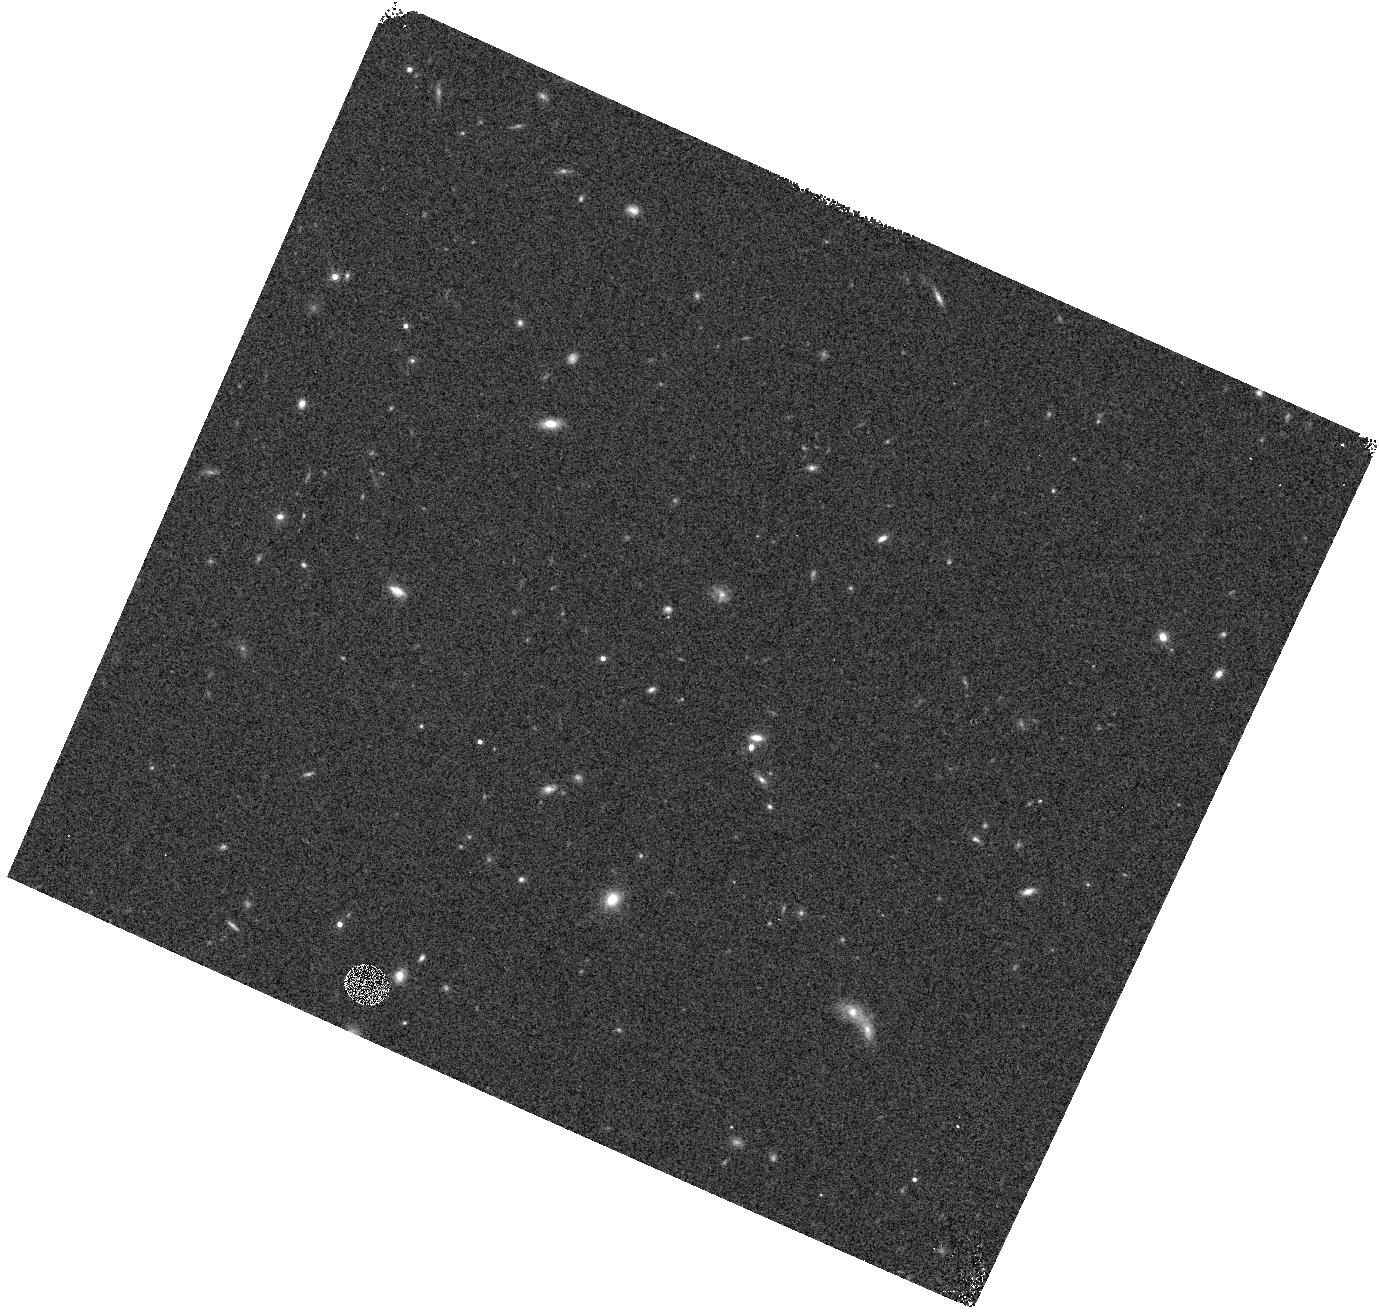
Target: field at RA 172.955°, Dec 13.550°
Instrument: WFC3/IR
Filter: F140W
Exposure: 3 min
Observation ID: hst_12568_4m_wfc3_ir_f140w_ibtt4m

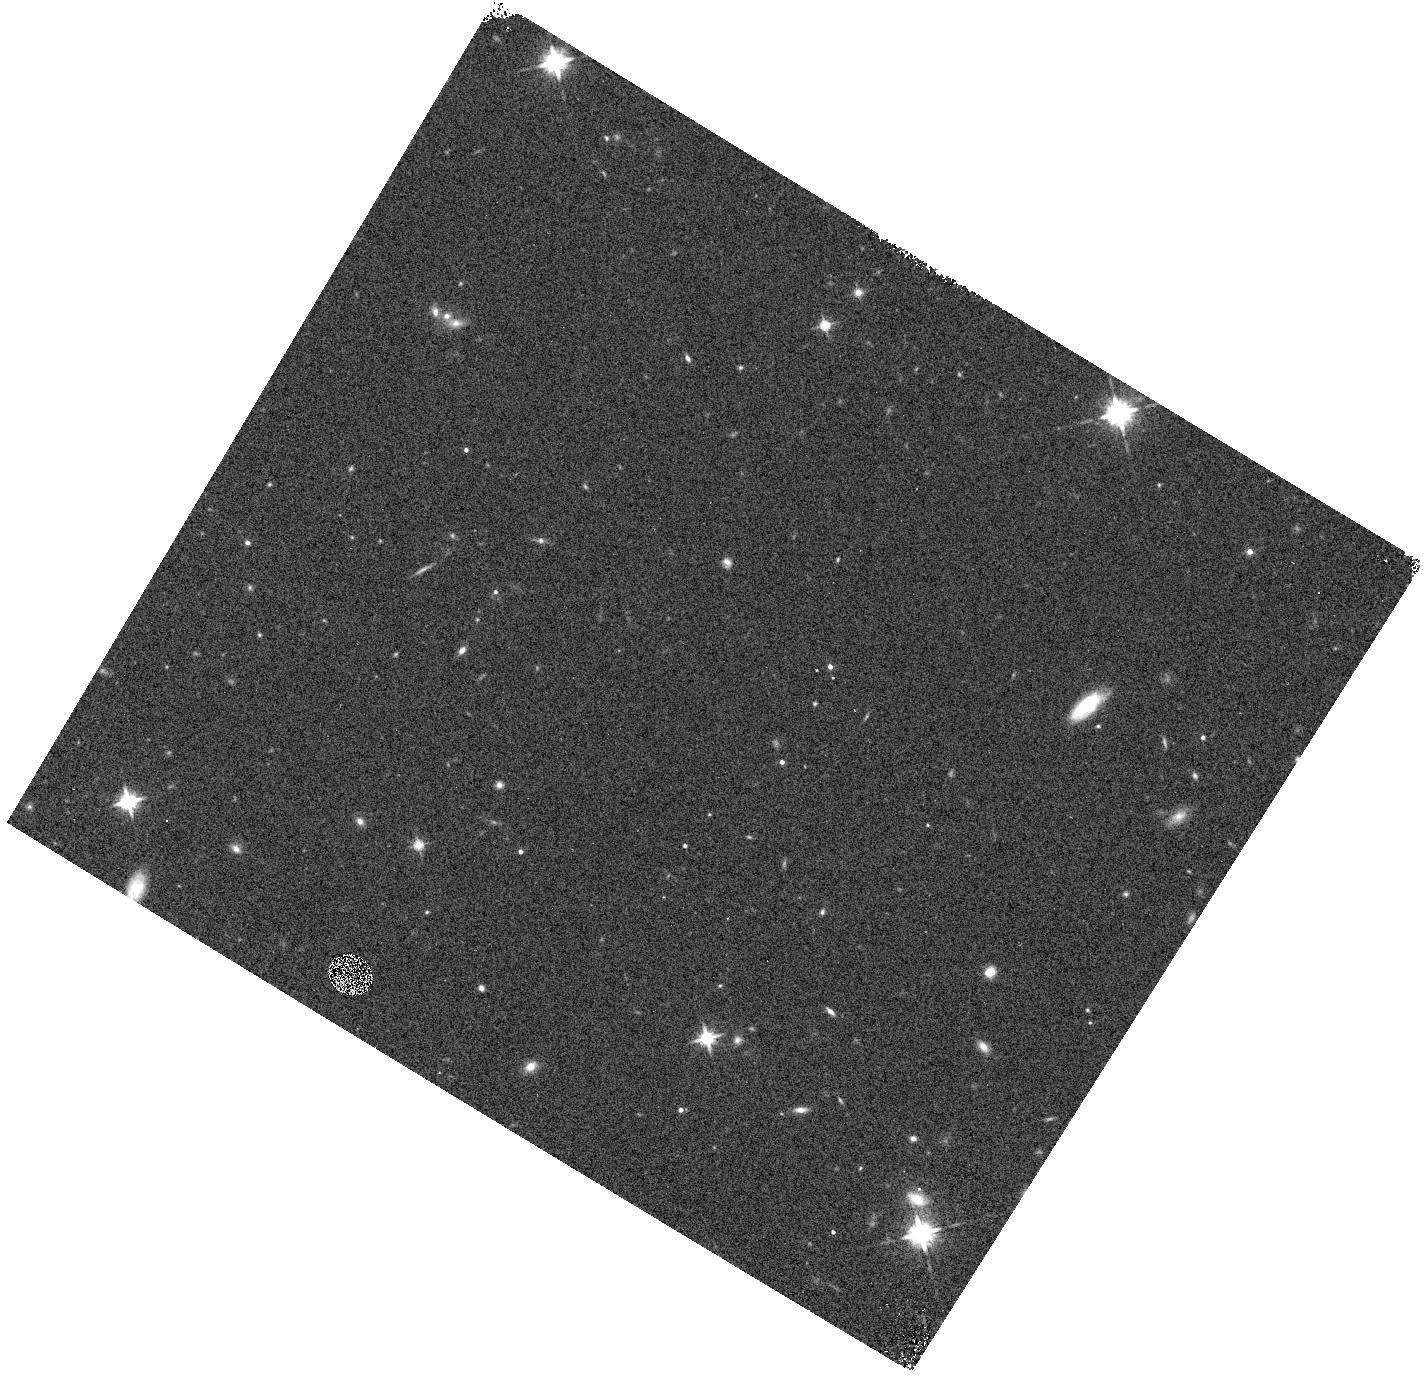
Target: field at RA 73.949°, Dec -22.032°
Instrument: WFC3/IR
Filter: F140W
Exposure: 2 min
Observation ID: hst_12568_4w_wfc3_ir_f140w_ibtt4w

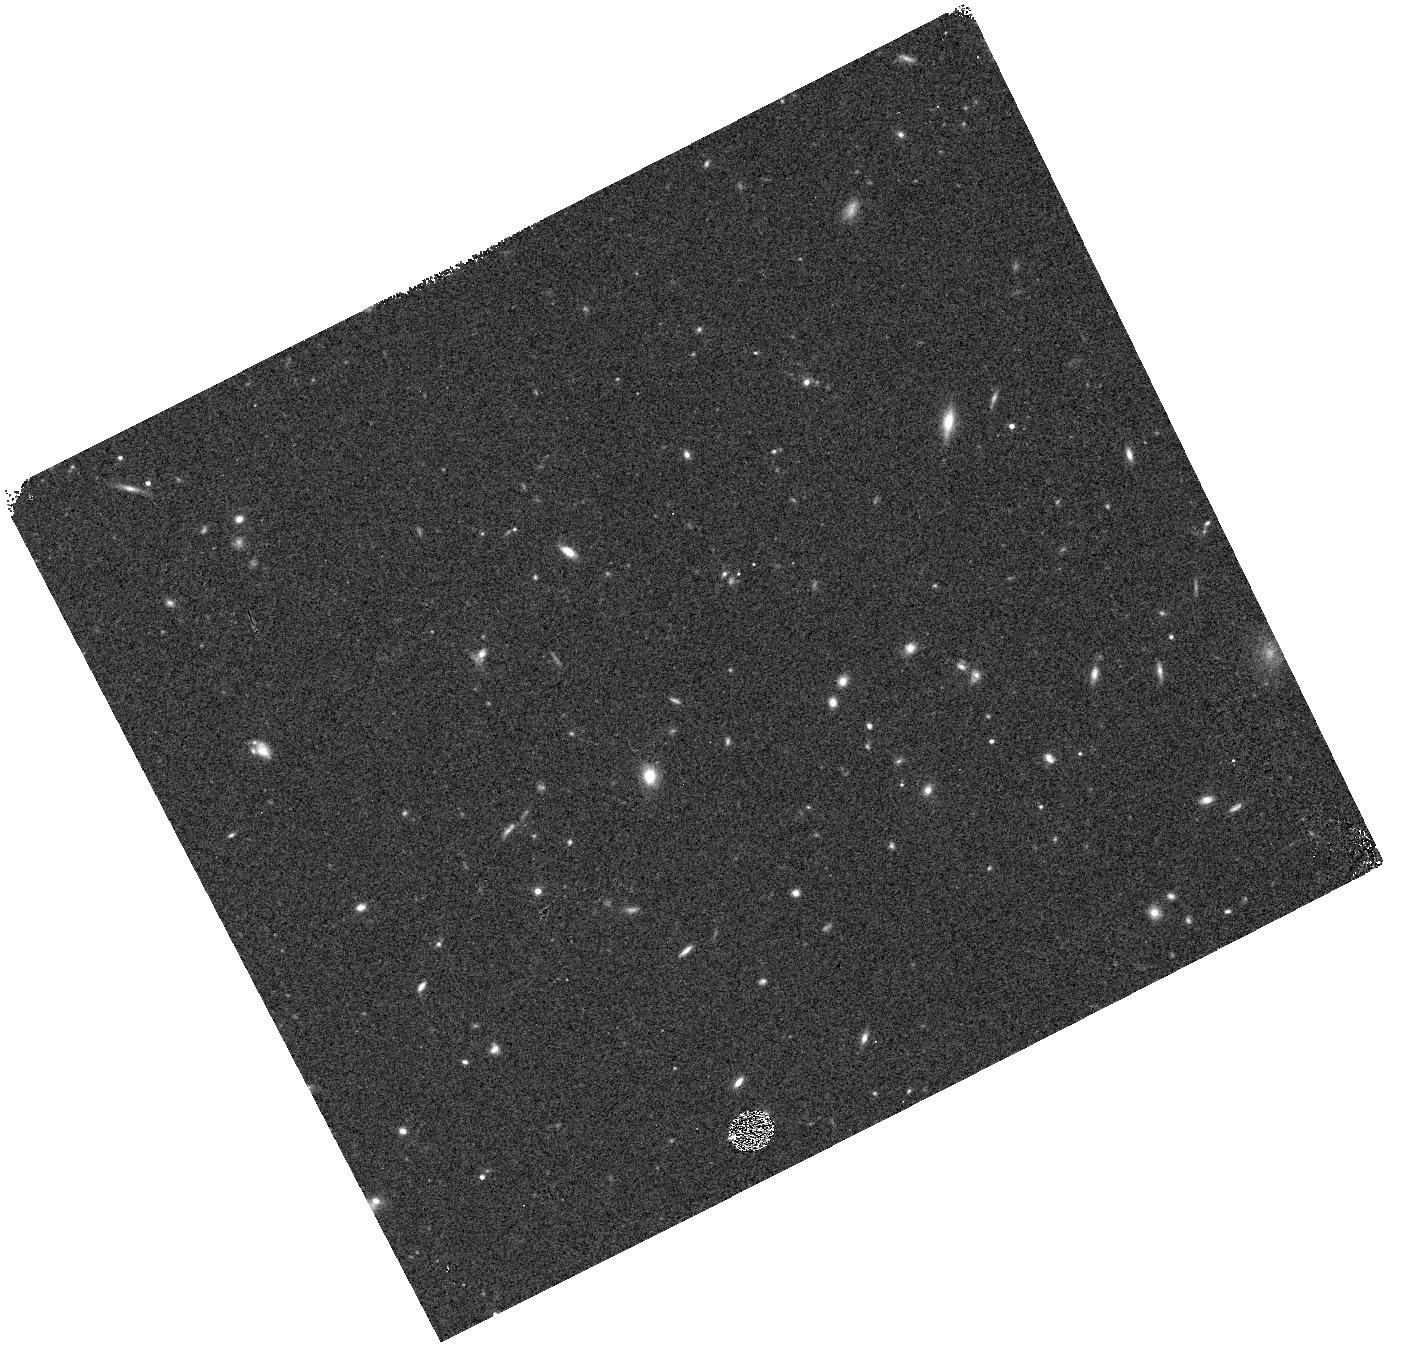
Target: field at RA 142.601°, Dec 60.528°
Instrument: WFC3/IR
Filter: F140W
Exposure: 3 min
Observation ID: hst_12568_0e_wfc3_ir_f140w_ibtt0e

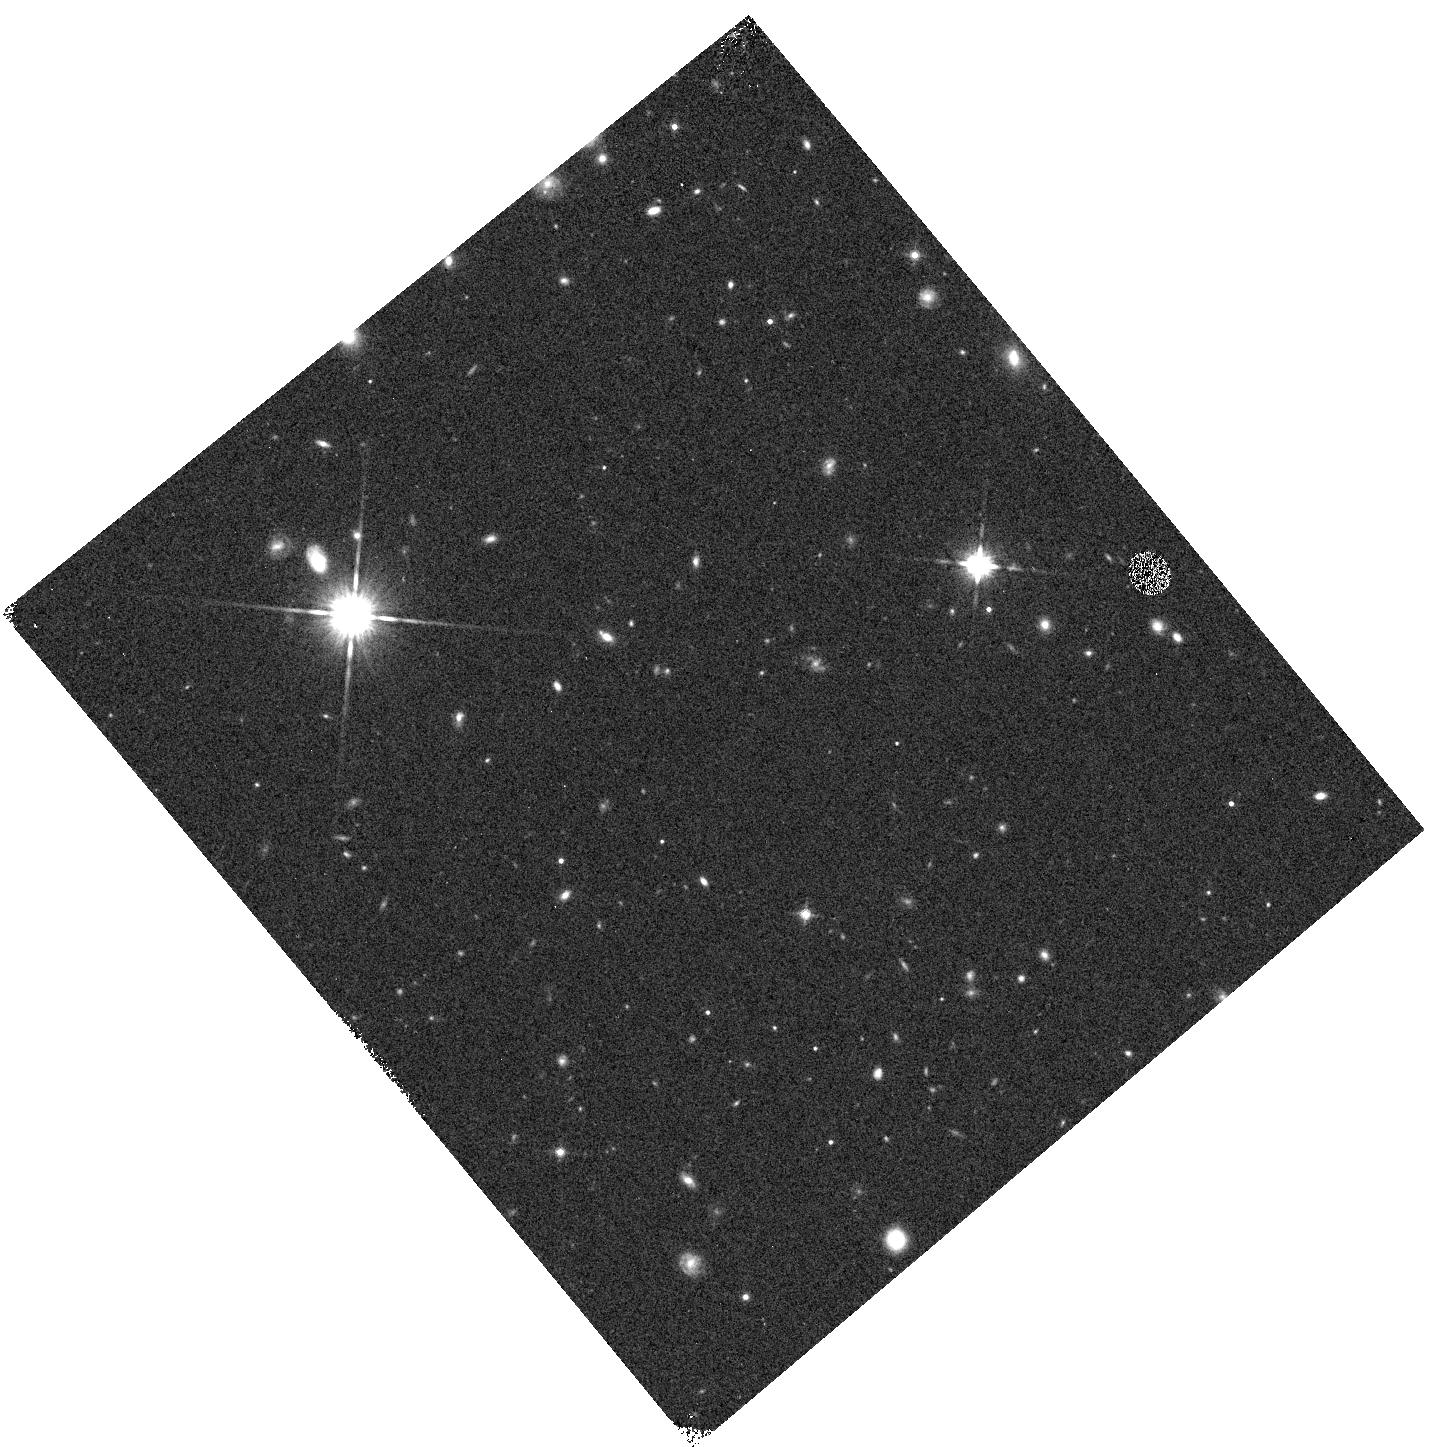
Target: field at RA 21.061°, Dec -58.735°
Instrument: WFC3/IR
Filter: F140W
Exposure: 3 min
Observation ID: hst_12568_19_wfc3_ir_f140w_ibtt19

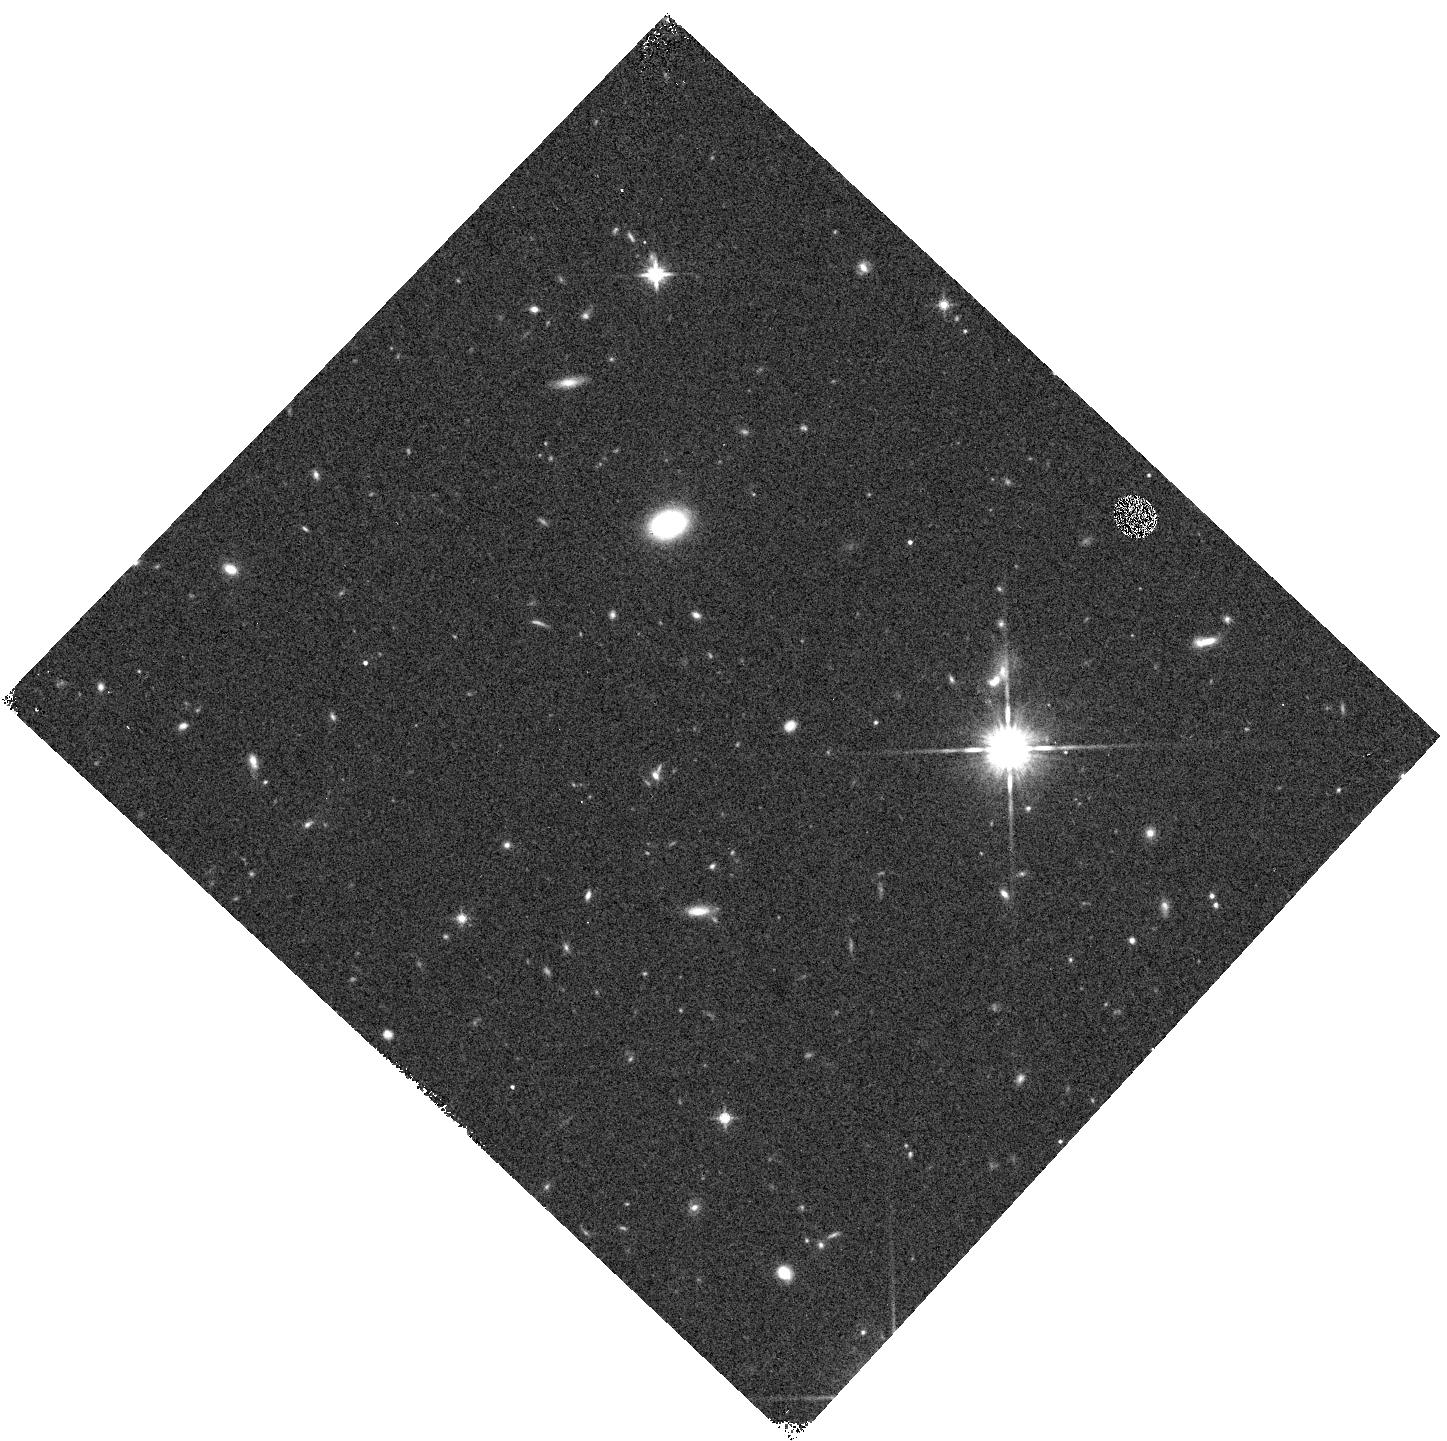
Target: field at RA 14.743°, Dec -36.040°
Instrument: WFC3/IR
Filter: F140W
Exposure: 3 min
Observation ID: hst_12568_22_wfc3_ir_f140w_ibtt22

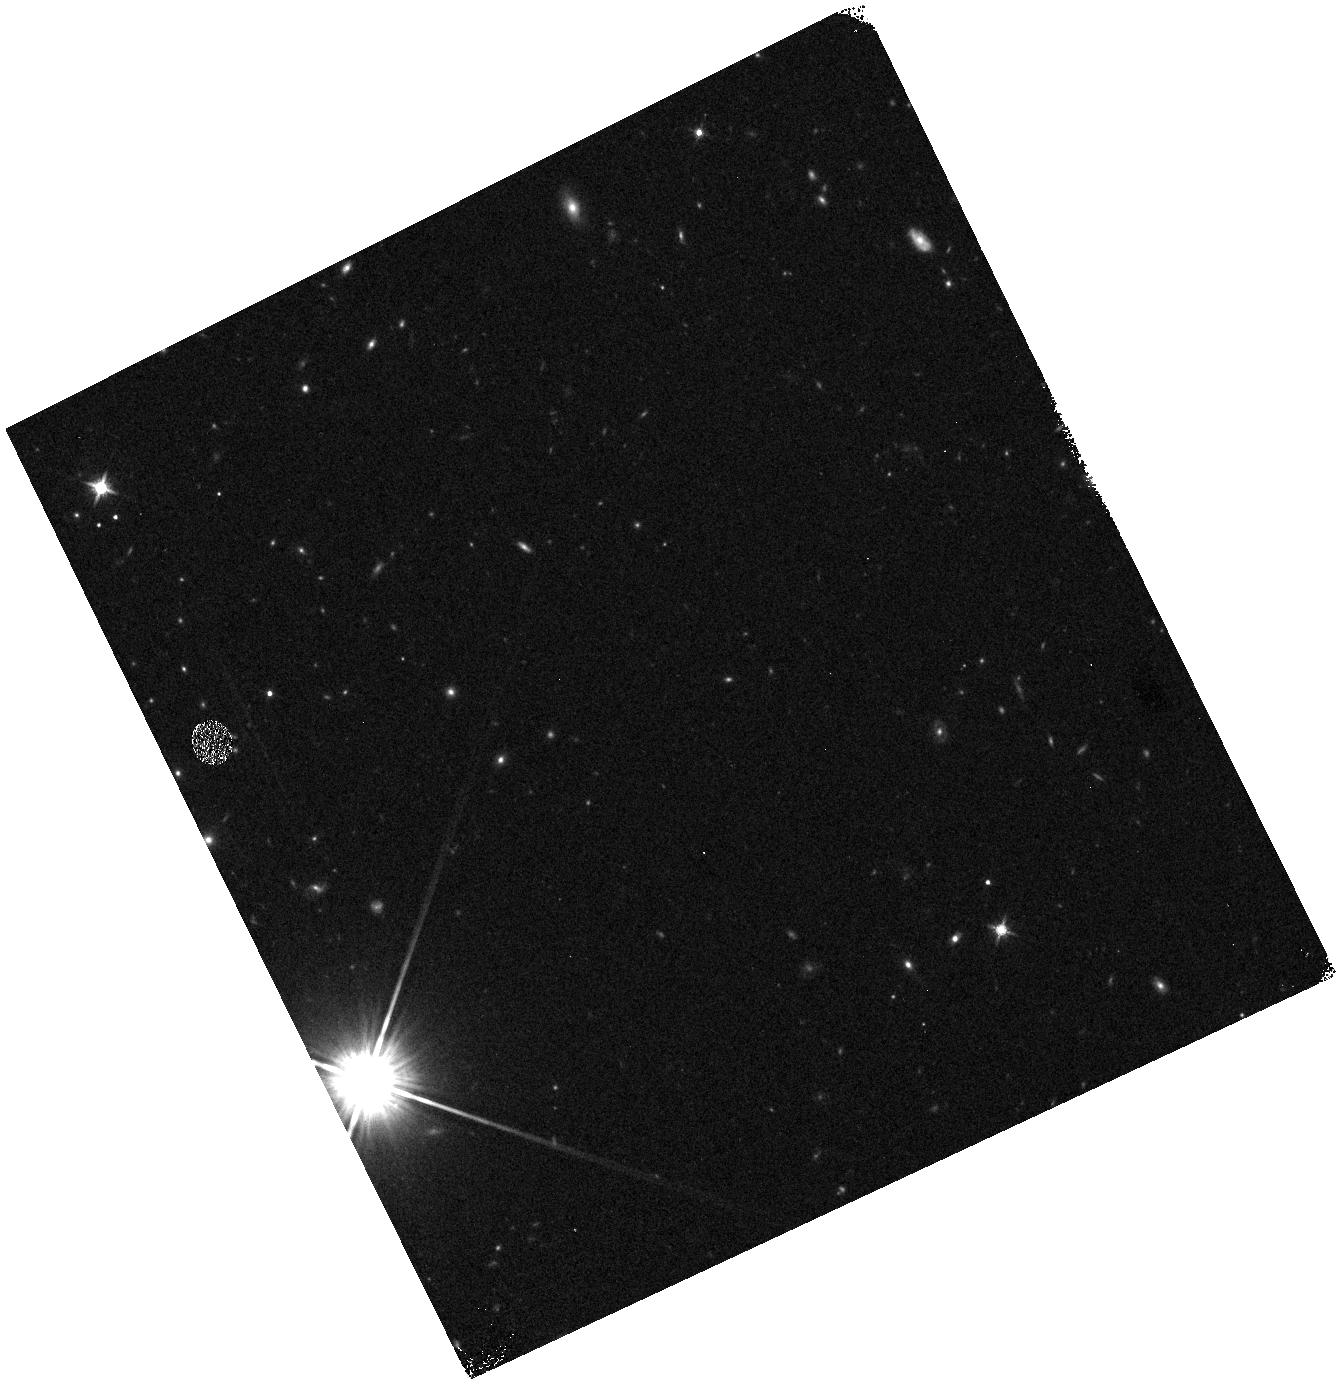
Target: field at RA 43.741°, Dec -8.396°
Instrument: WFC3/IR
Filter: F140W
Exposure: 3 min
Observation ID: hst_12568_4a_wfc3_ir_f140w_ibtt4a

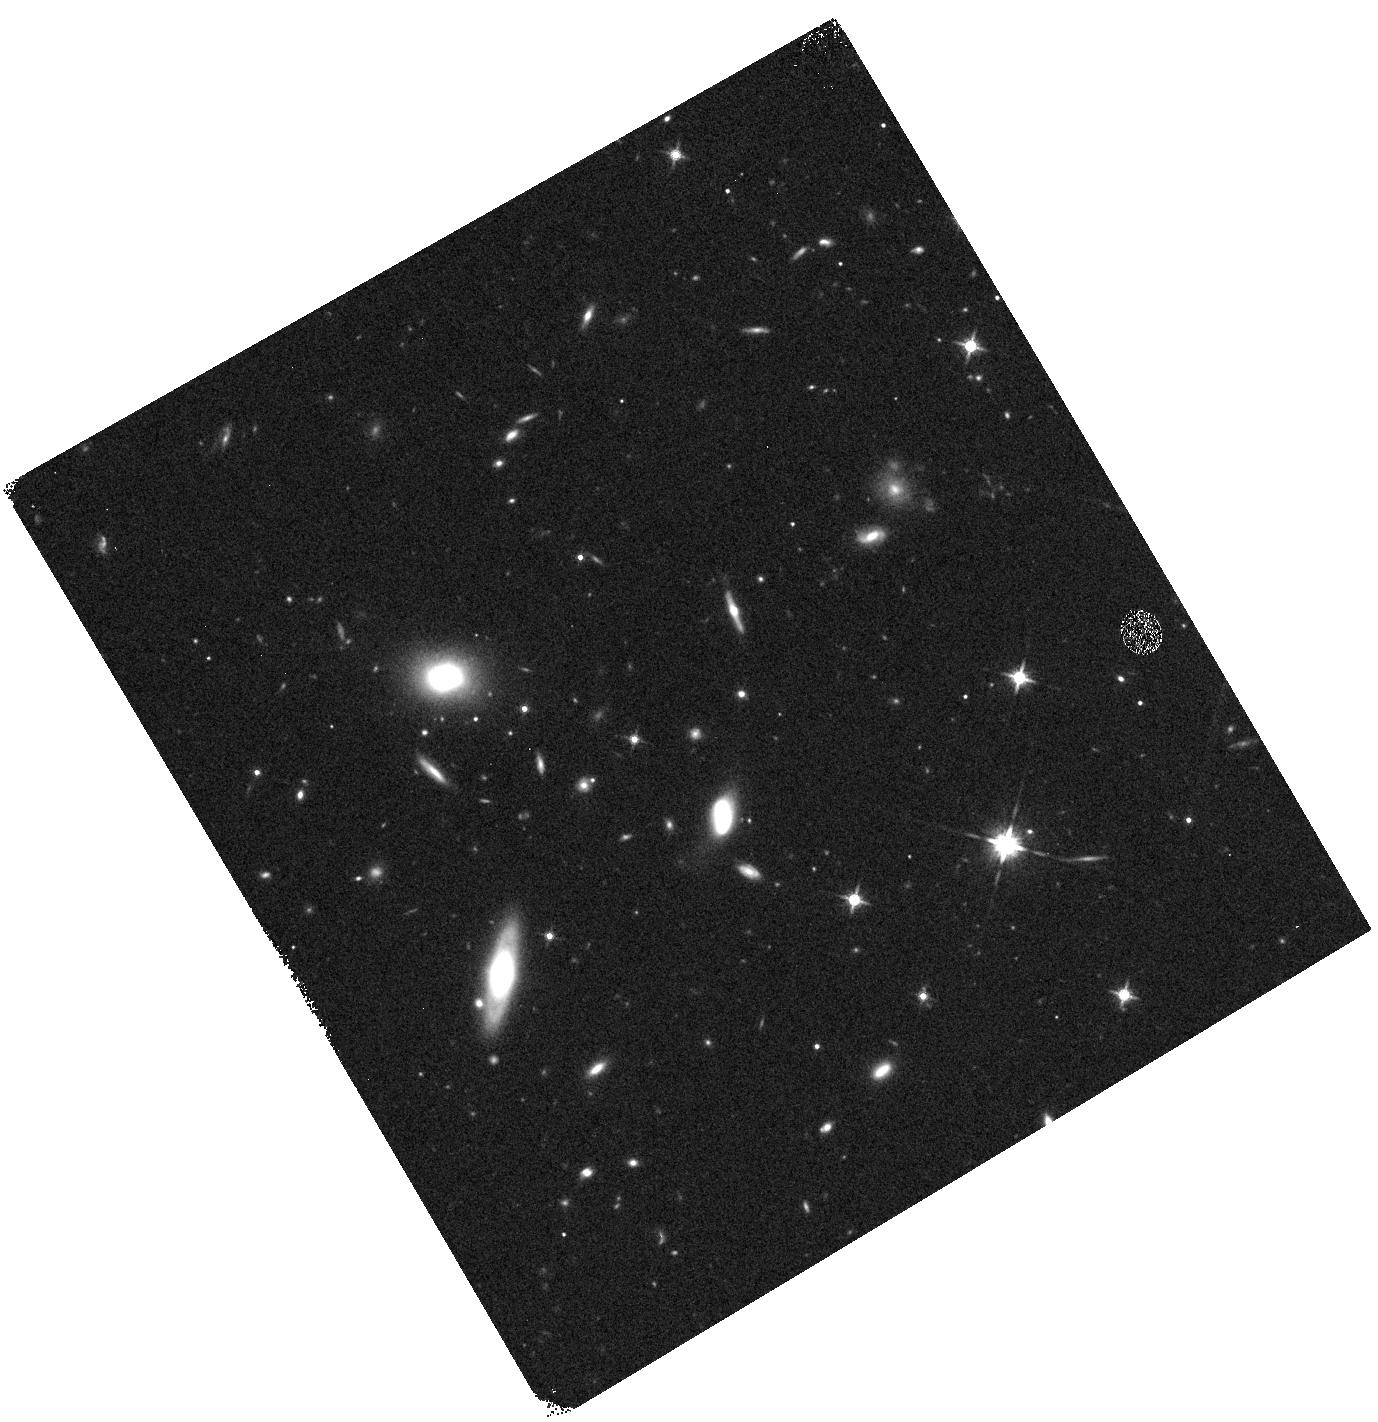
Target: field at RA 72.539°, Dec 6.920°
Instrument: WFC3/IR
Filter: F140W
Exposure: 4 min
Observation ID: hst_12568_0y_wfc3_ir_f140w_ibtt0y

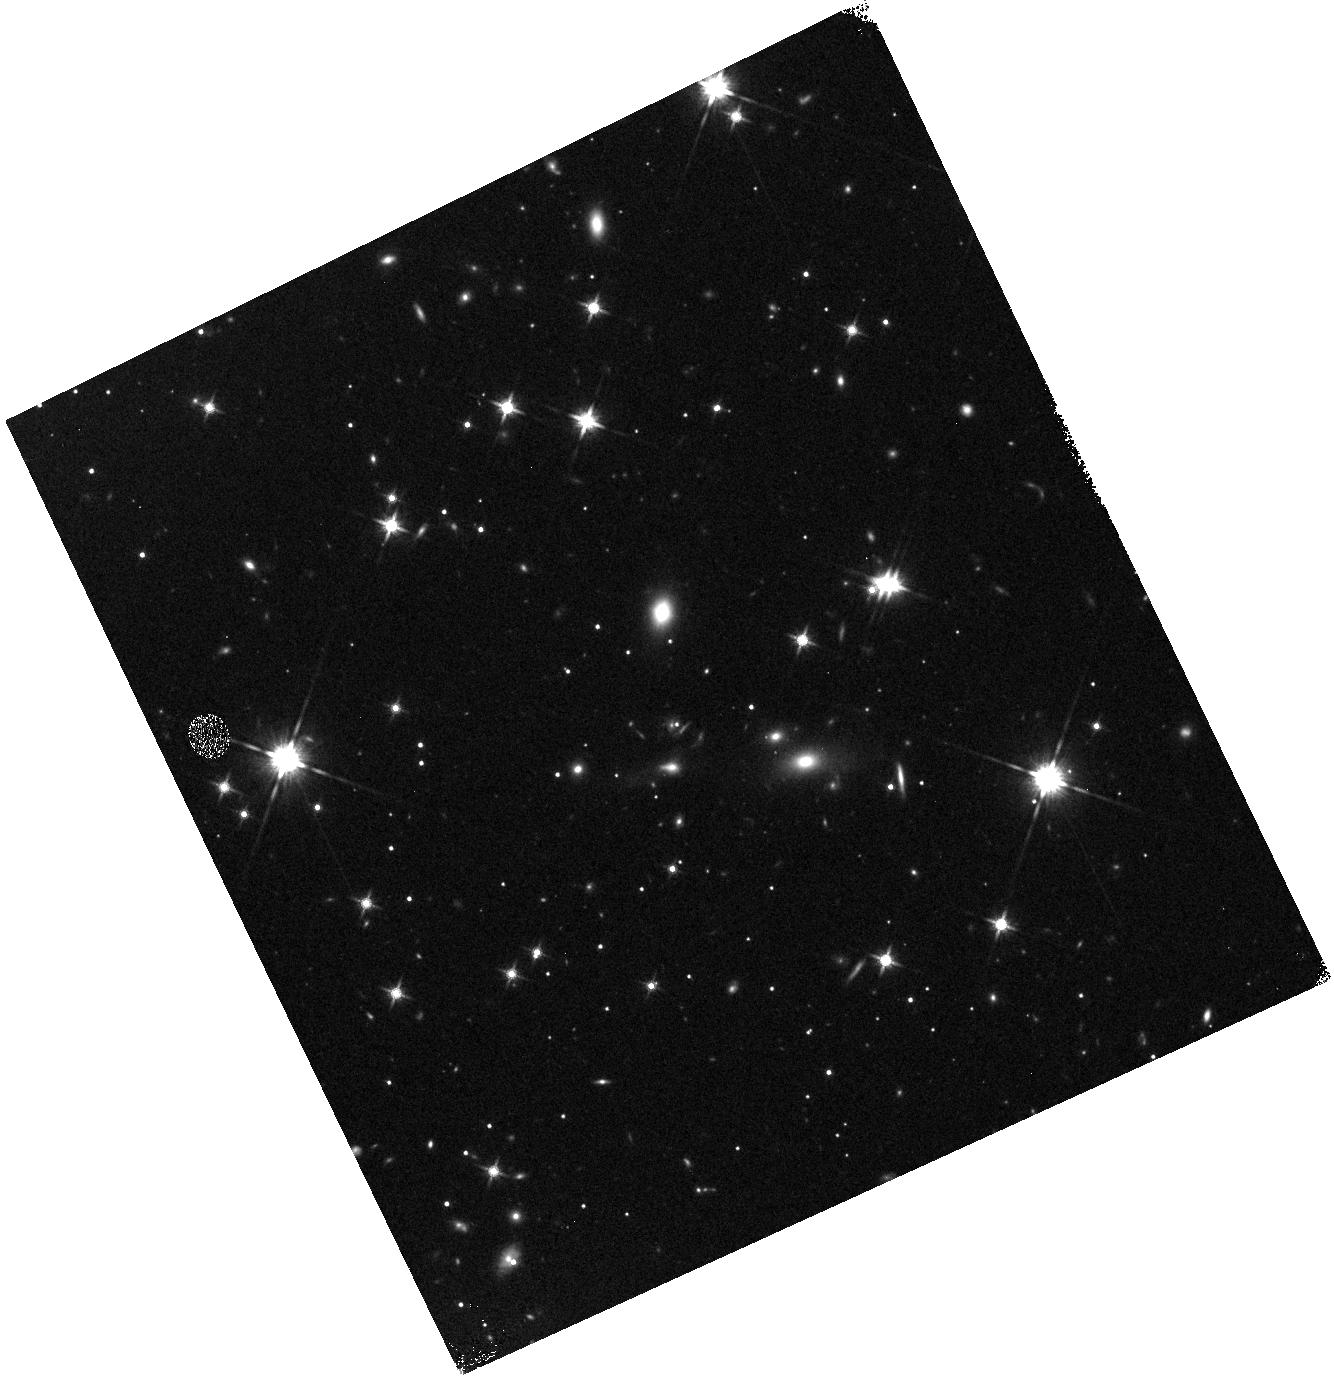
Target: field at RA 188.898°, Dec -39.835°
Instrument: WFC3/IR
Filter: F140W
Exposure: 5 min
Observation ID: hst_12568_0r_wfc3_ir_f140w_ibtt0r

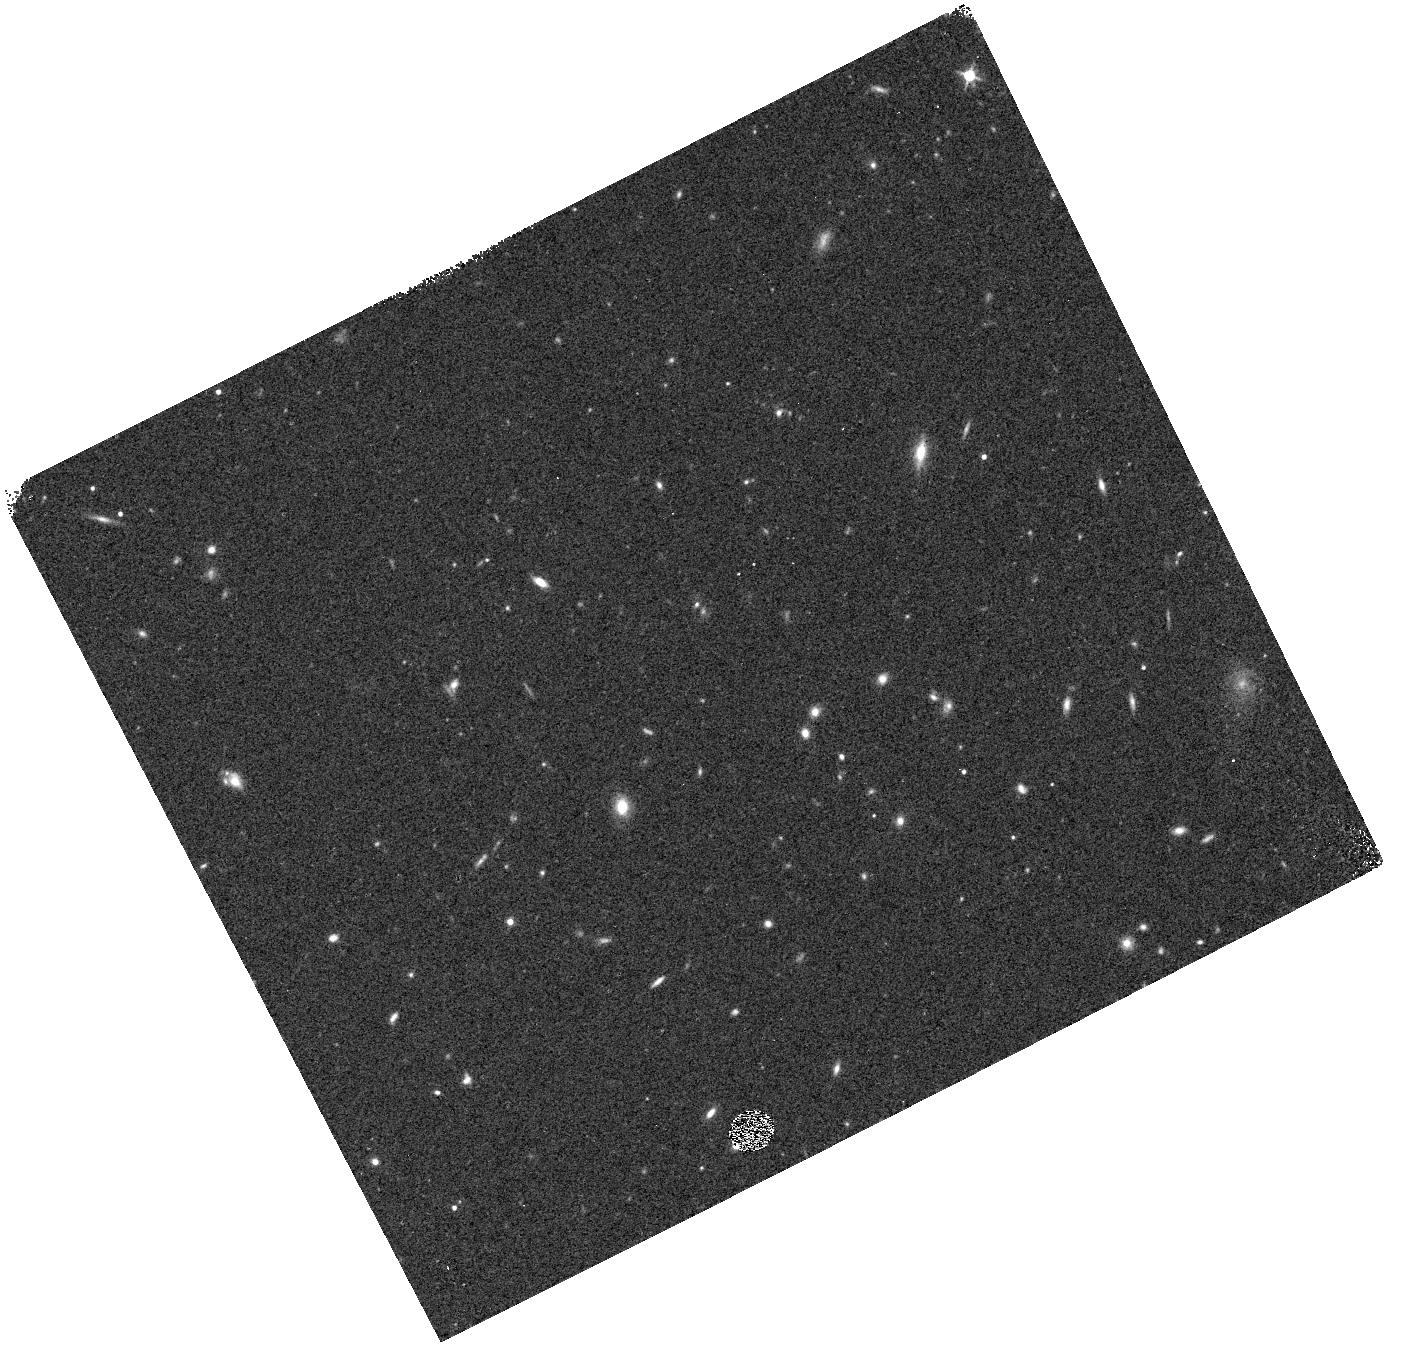
Target: field at RA 142.601°, Dec 60.528°
Instrument: WFC3/IR
Filter: F140W
Exposure: 3 min
Observation ID: hst_12568_0f_wfc3_ir_f140w_ibtt0f

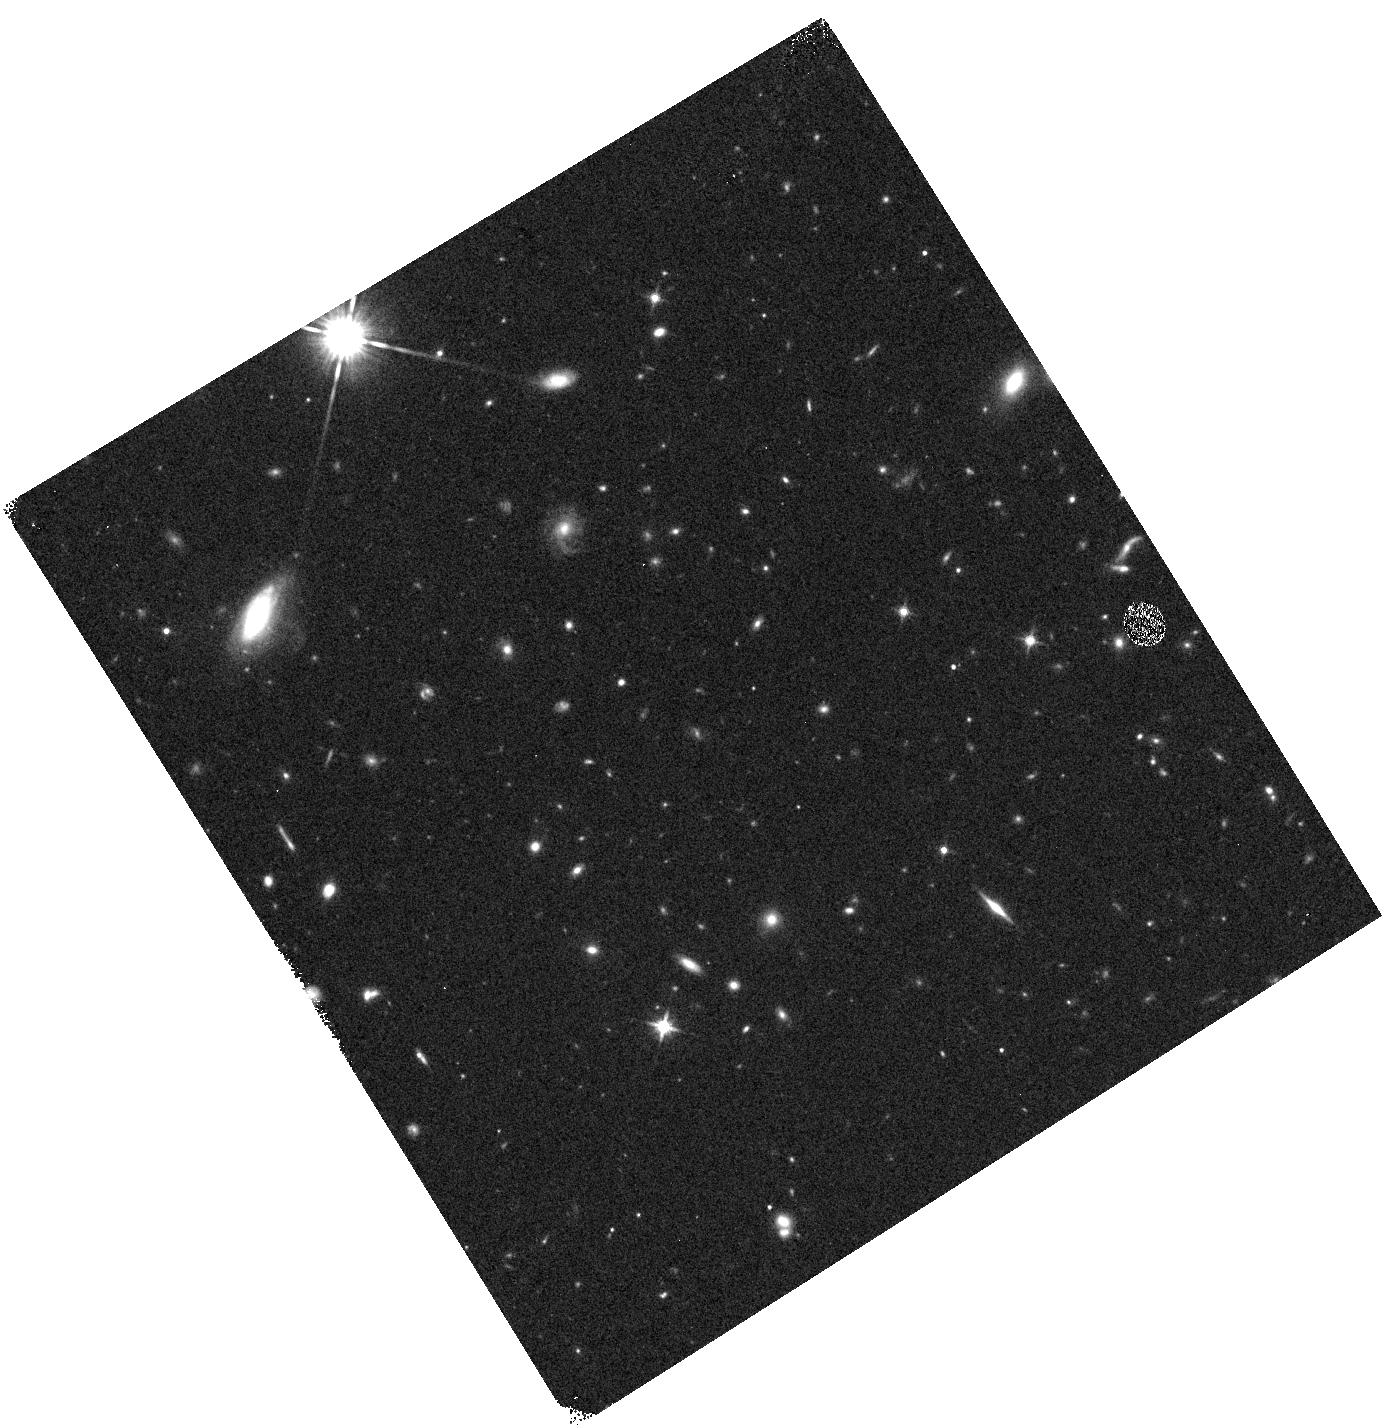
Target: field at RA 191.099°, Dec 17.430°
Instrument: WFC3/IR
Filter: F140W
Exposure: 3 min
Observation ID: hst_12568_14_wfc3_ir_f140w_ibtt14

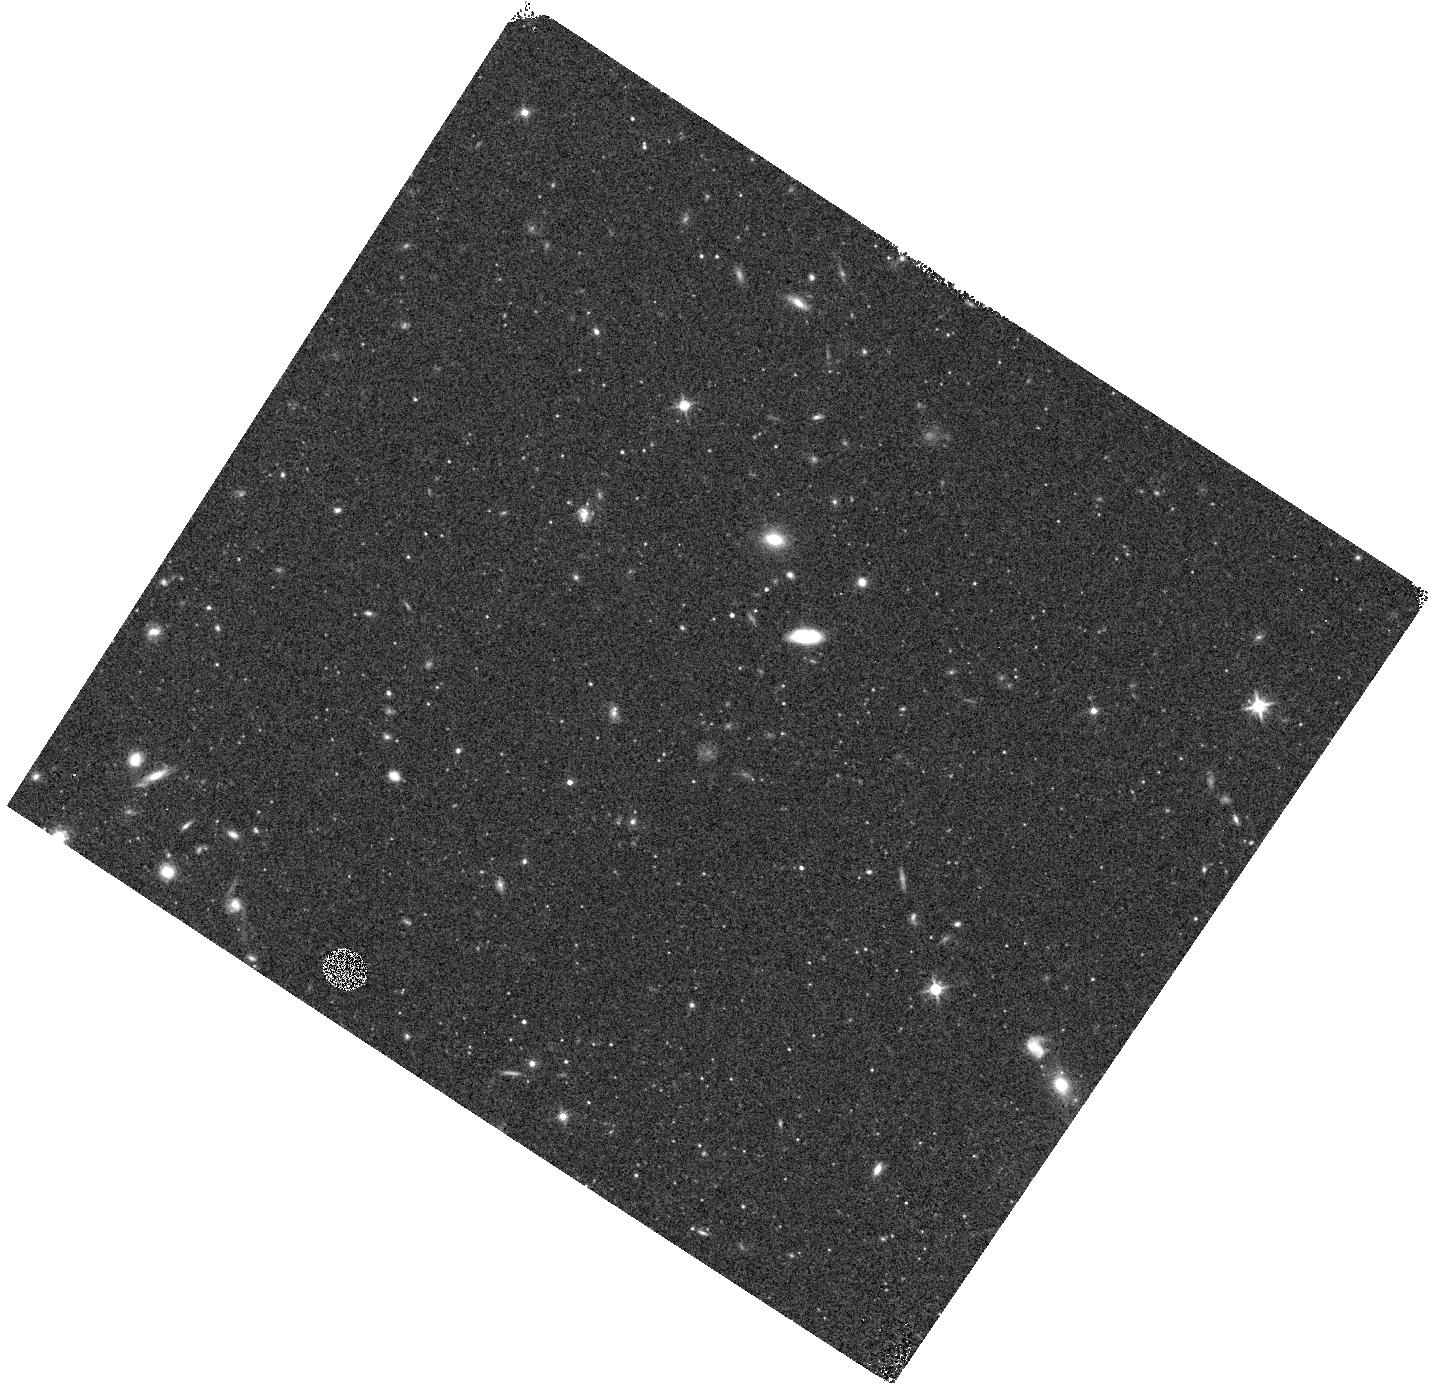
Target: field at RA 186.974°, Dec 44.185°
Instrument: WFC3/IR
Filter: F140W
Exposure: 3 min
Observation ID: hst_12568_89_wfc3_ir_f140w_ibtt89

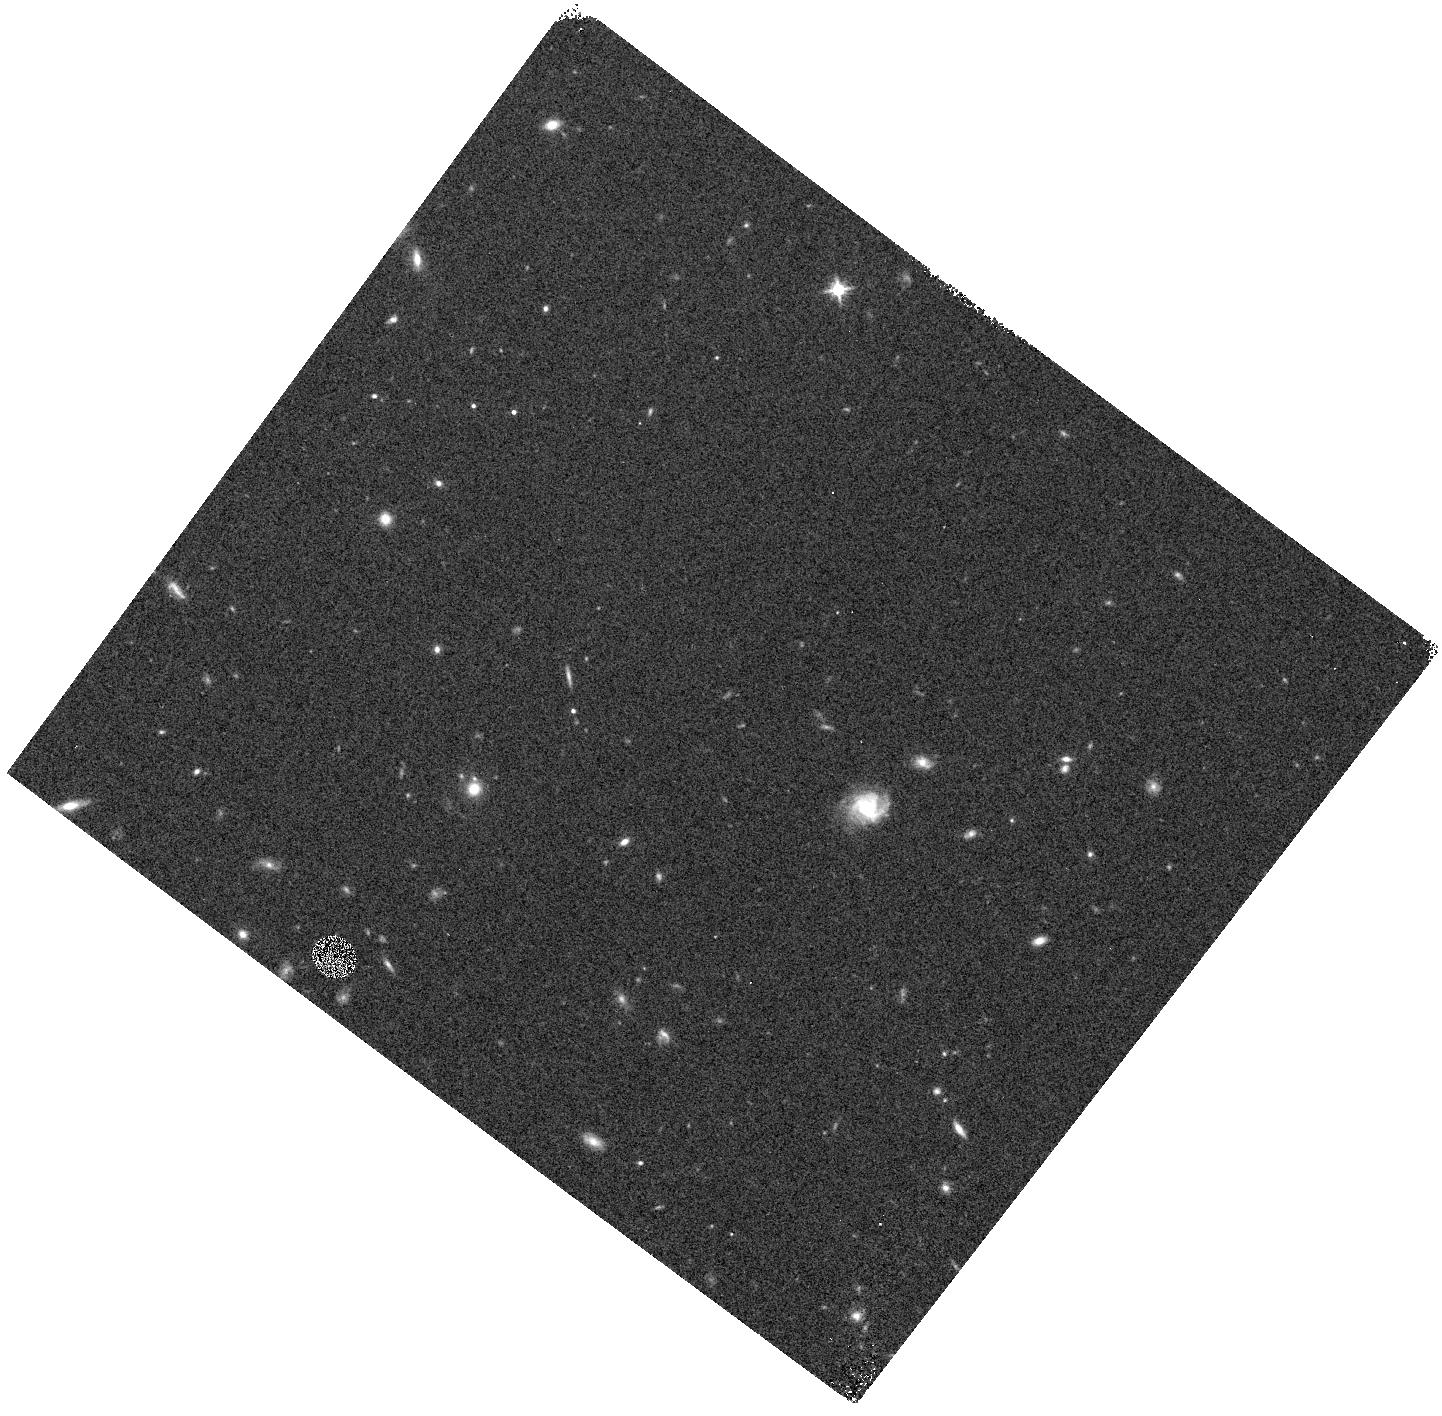
Target: field at RA 155.229°, Dec 34.569°
Instrument: WFC3/IR
Filter: F140W
Exposure: 3 min
Observation ID: hst_12568_4v_wfc3_ir_f140w_ibtt4v

WFC3 Infrared Spectroscopic Parallel Survey WISP: A Survey of Star Formation Across Cosmic Time (PI: Malkan, Matthew A.)

Our WFC3 Infrared Spectroscopic Parallels (WISPs) have shown the power of slitless spectroscopy to probe galaxy evolution from 0.5<z<2. WISP is particularly sensitive to low-mass, metal-poor, galaxies with extreme star formation rates. These are missed by conventional continuum-selected surveys. The broad, continuous, spectral coverage of the G102 and G141 grisms (0.8--1.7 um) provides the best measurement of the de-reddened star formation rate, and the mass-metallicity relation, throughout this epoch, over which ground-based searches are severely limited. We propose to extend this cost-effective WFC3 Survey by using 260 pure parallel orbits for grism spectroscopy in 26 deep (5 orbit) and 65 shallow (2 orbit) fields. This will complete a sample of ~3500 galaxies with [OII], [OIII], Ha, Hb, or [SII] in the redshift desert. Our primary science goals are: (1) Derive the extinction-corrected Ha luminosity function, and the resulting cosmic history of star formation across 0.5<z<2. (2) Measure the mass-metallicity relation at z>1 to low masses, with the support of our ongoing ground-based follow-up. (3) Examine the role of metal-poor dwarf galaxies in galaxy assembly. (4) Use the Balmer break and D4000 diagnostics to find and determine the ages of absorption-line galaxies down to H=25. (5) Search for rare objects such as Lya emitters at z>5.5, reddened AGN, close physical pairs of galaxies, and L- and T-dwarf stars. WISP is likely to be Hubble's principal legacy of 0.8--1.7 um spectroscopy. Our survey will provide a unique data set for characterizing the star formation and chemical evolution histories of galaxies across much of cosmic time, especially in low-mass systems.